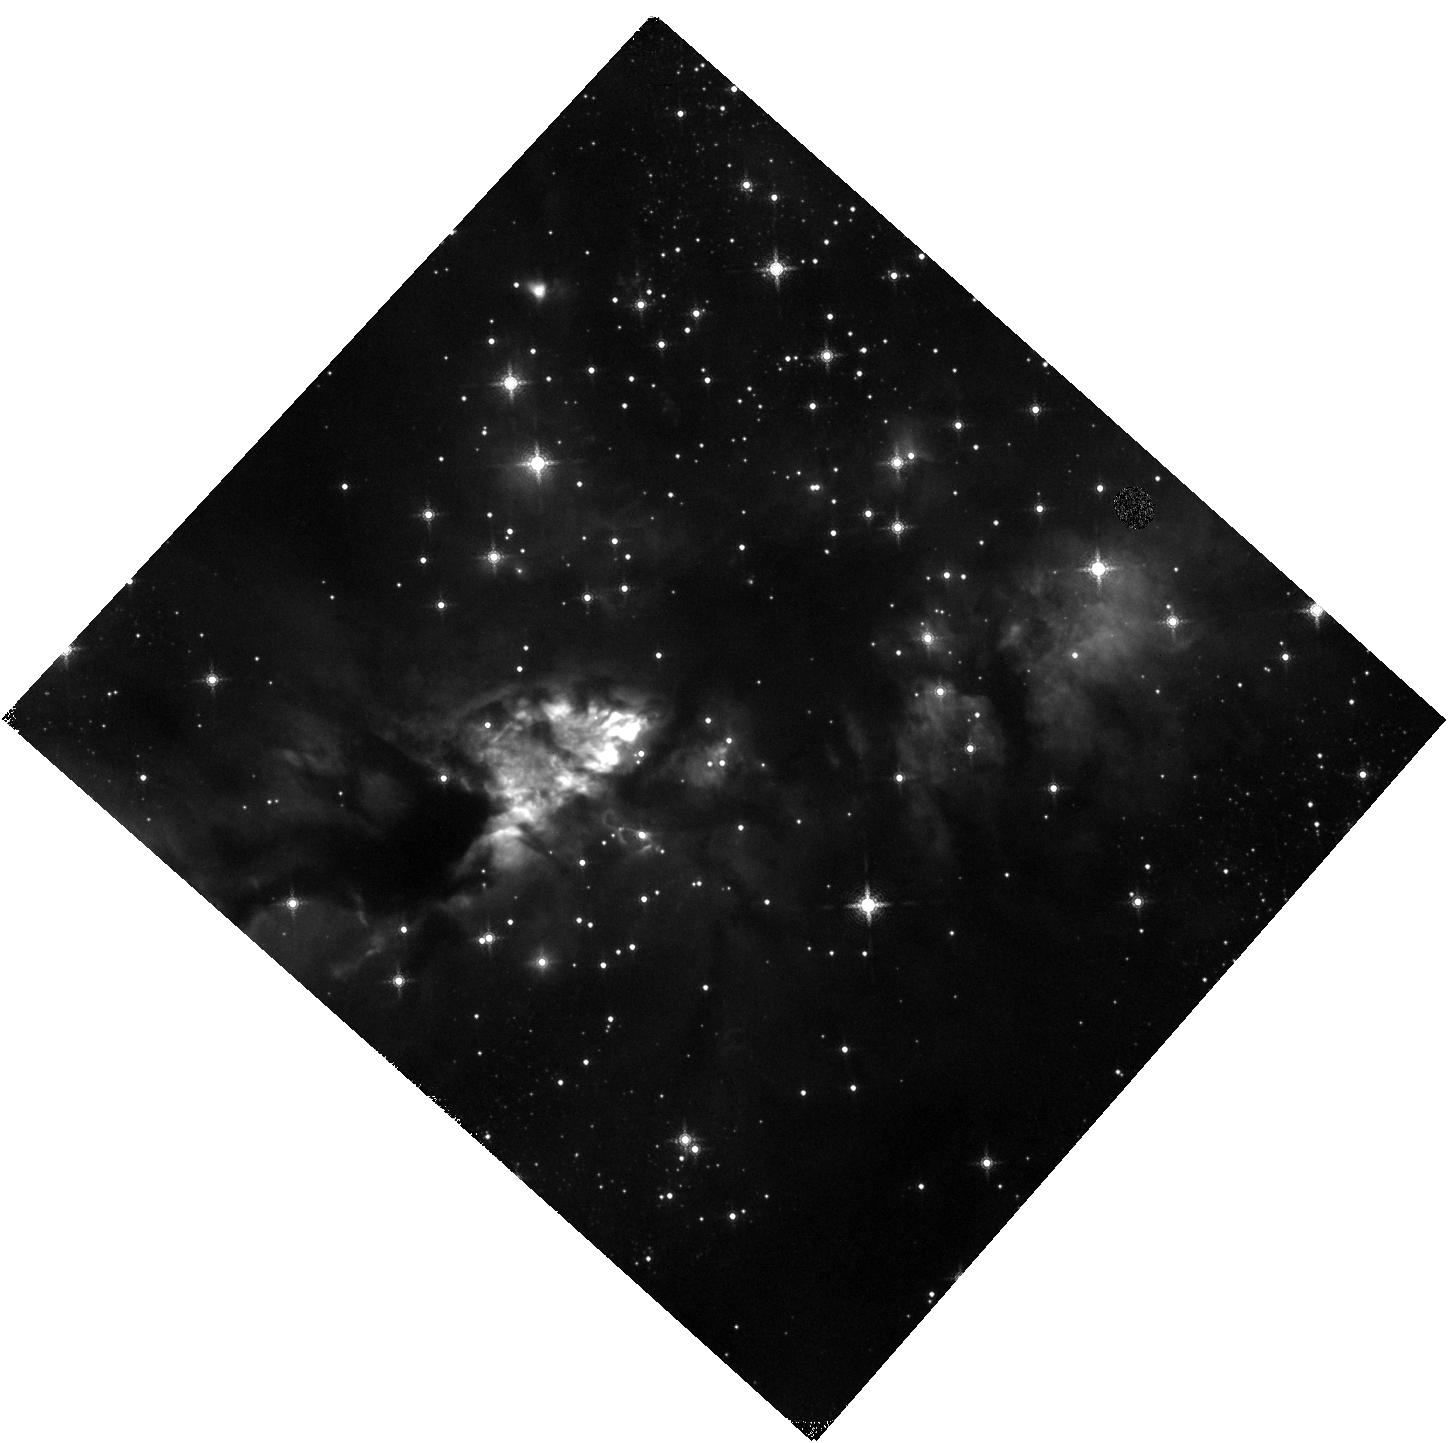
Target: IRAS16562-3959
Instrument: WFC3/IR
Filter: F164N
Exposure: 15 min
Observation ID: hst_17086_03_wfc3_ir_f164n_ievy03

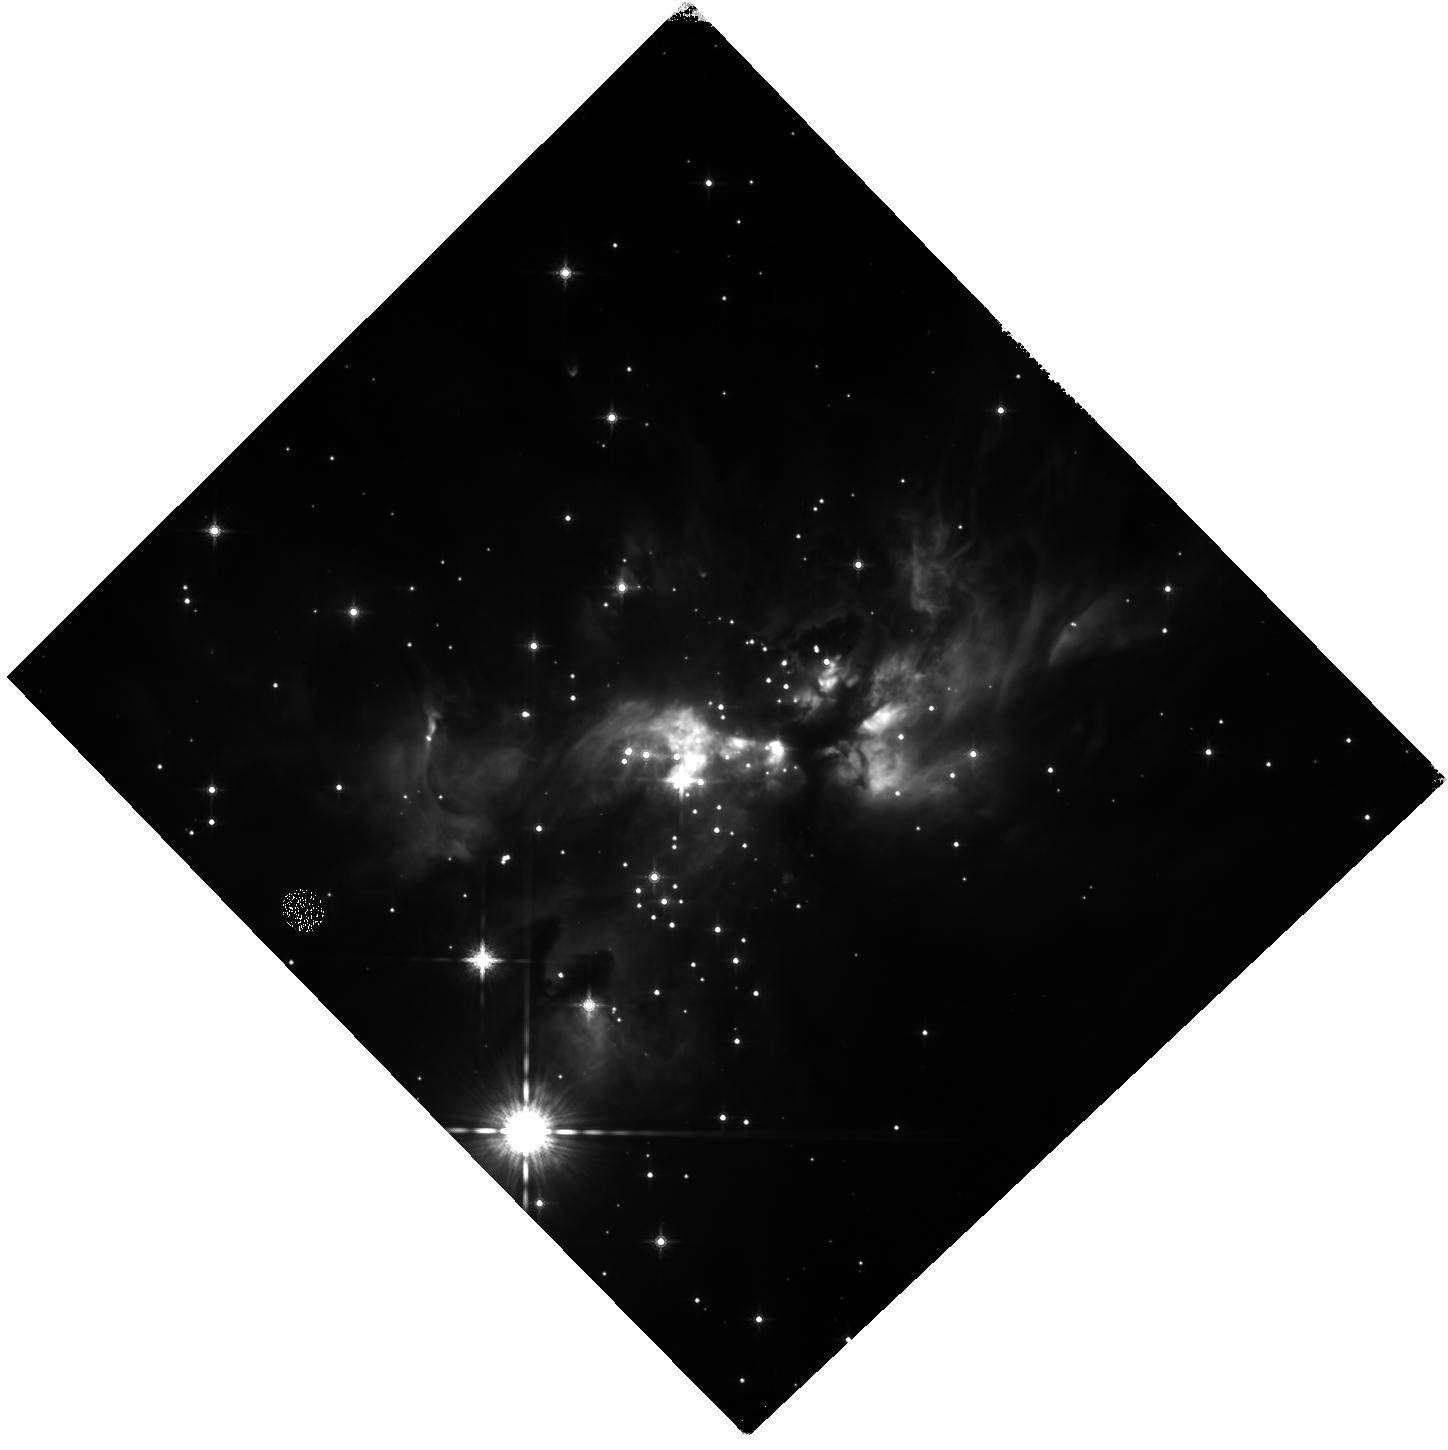
Target: AFGL5180
Instrument: WFC3/IR
Filter: F160W
Exposure: 7 min
Observation ID: hst_17086_02_wfc3_ir_f160w_ievy02

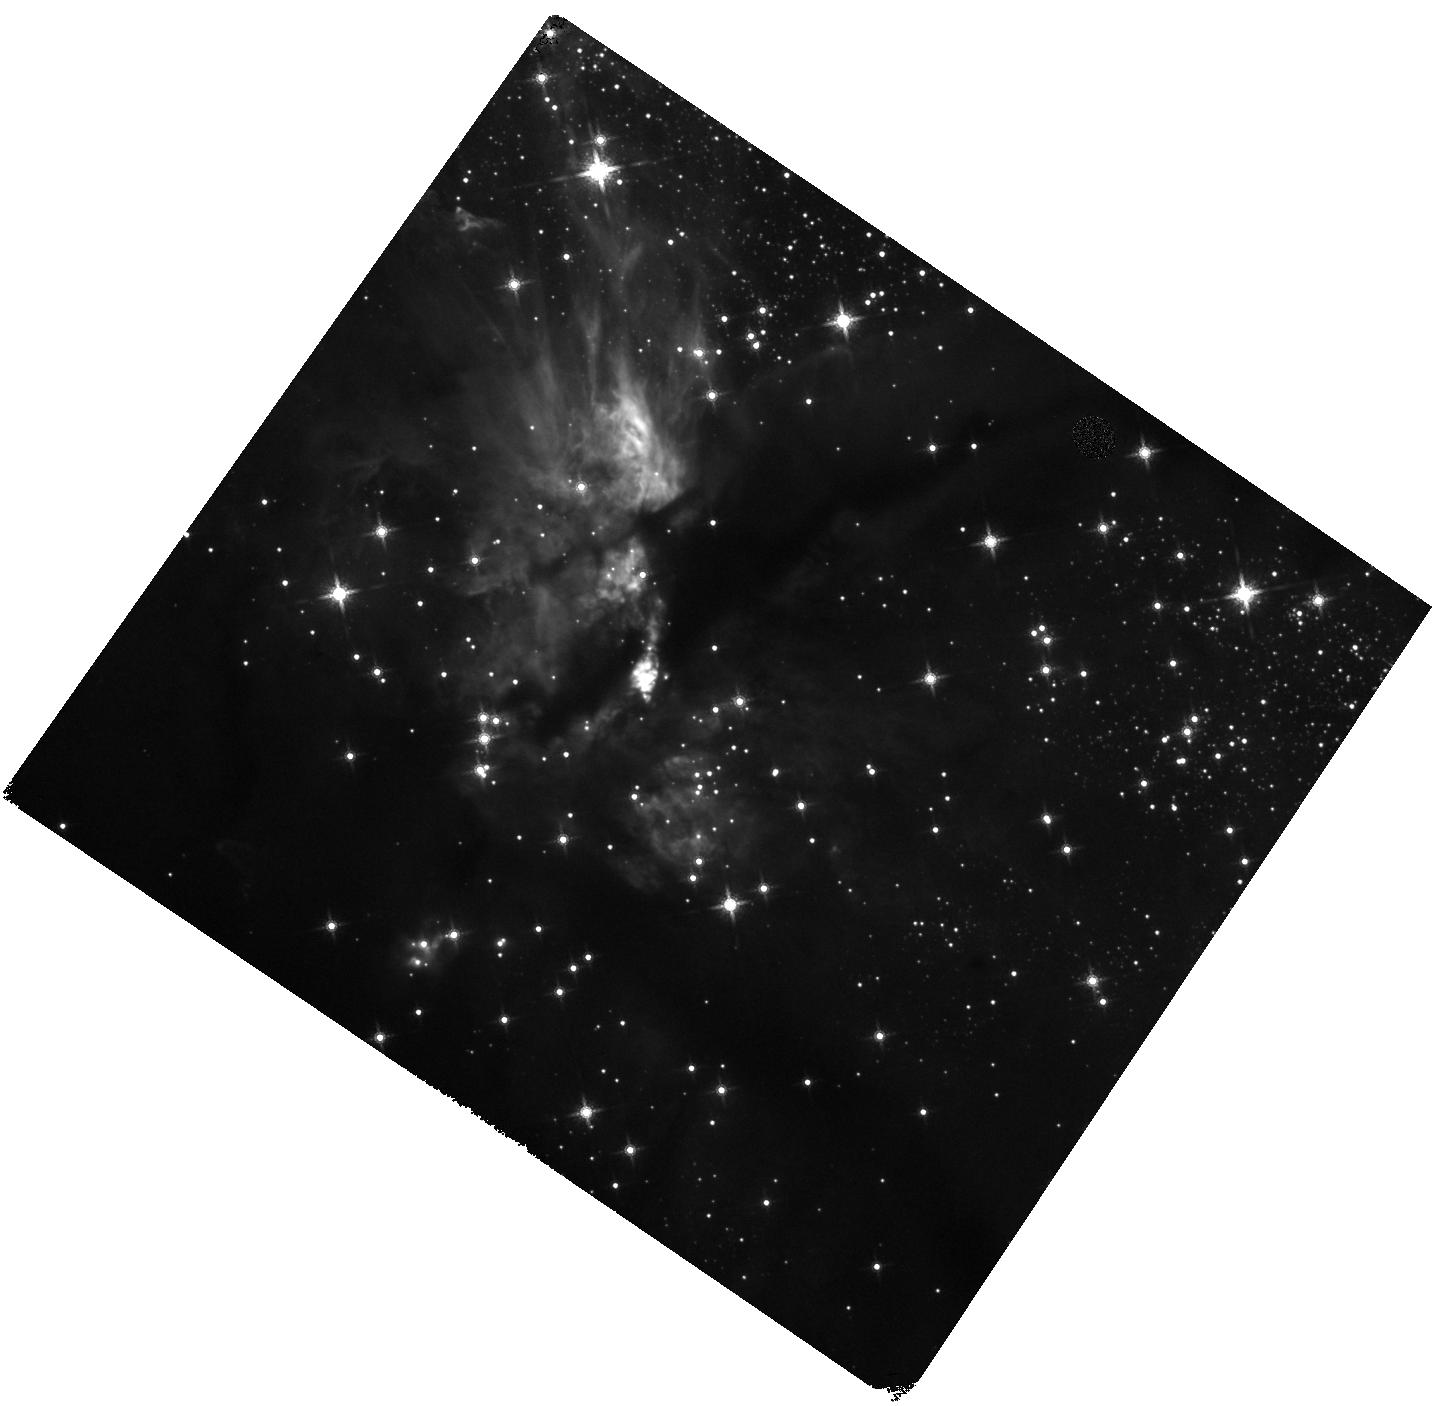
Target: G35.2-0.74N
Instrument: WFC3/IR
Filter: F160W
Exposure: 7 min
Observation ID: hst_17086_01_wfc3_ir_f160w_ievy01

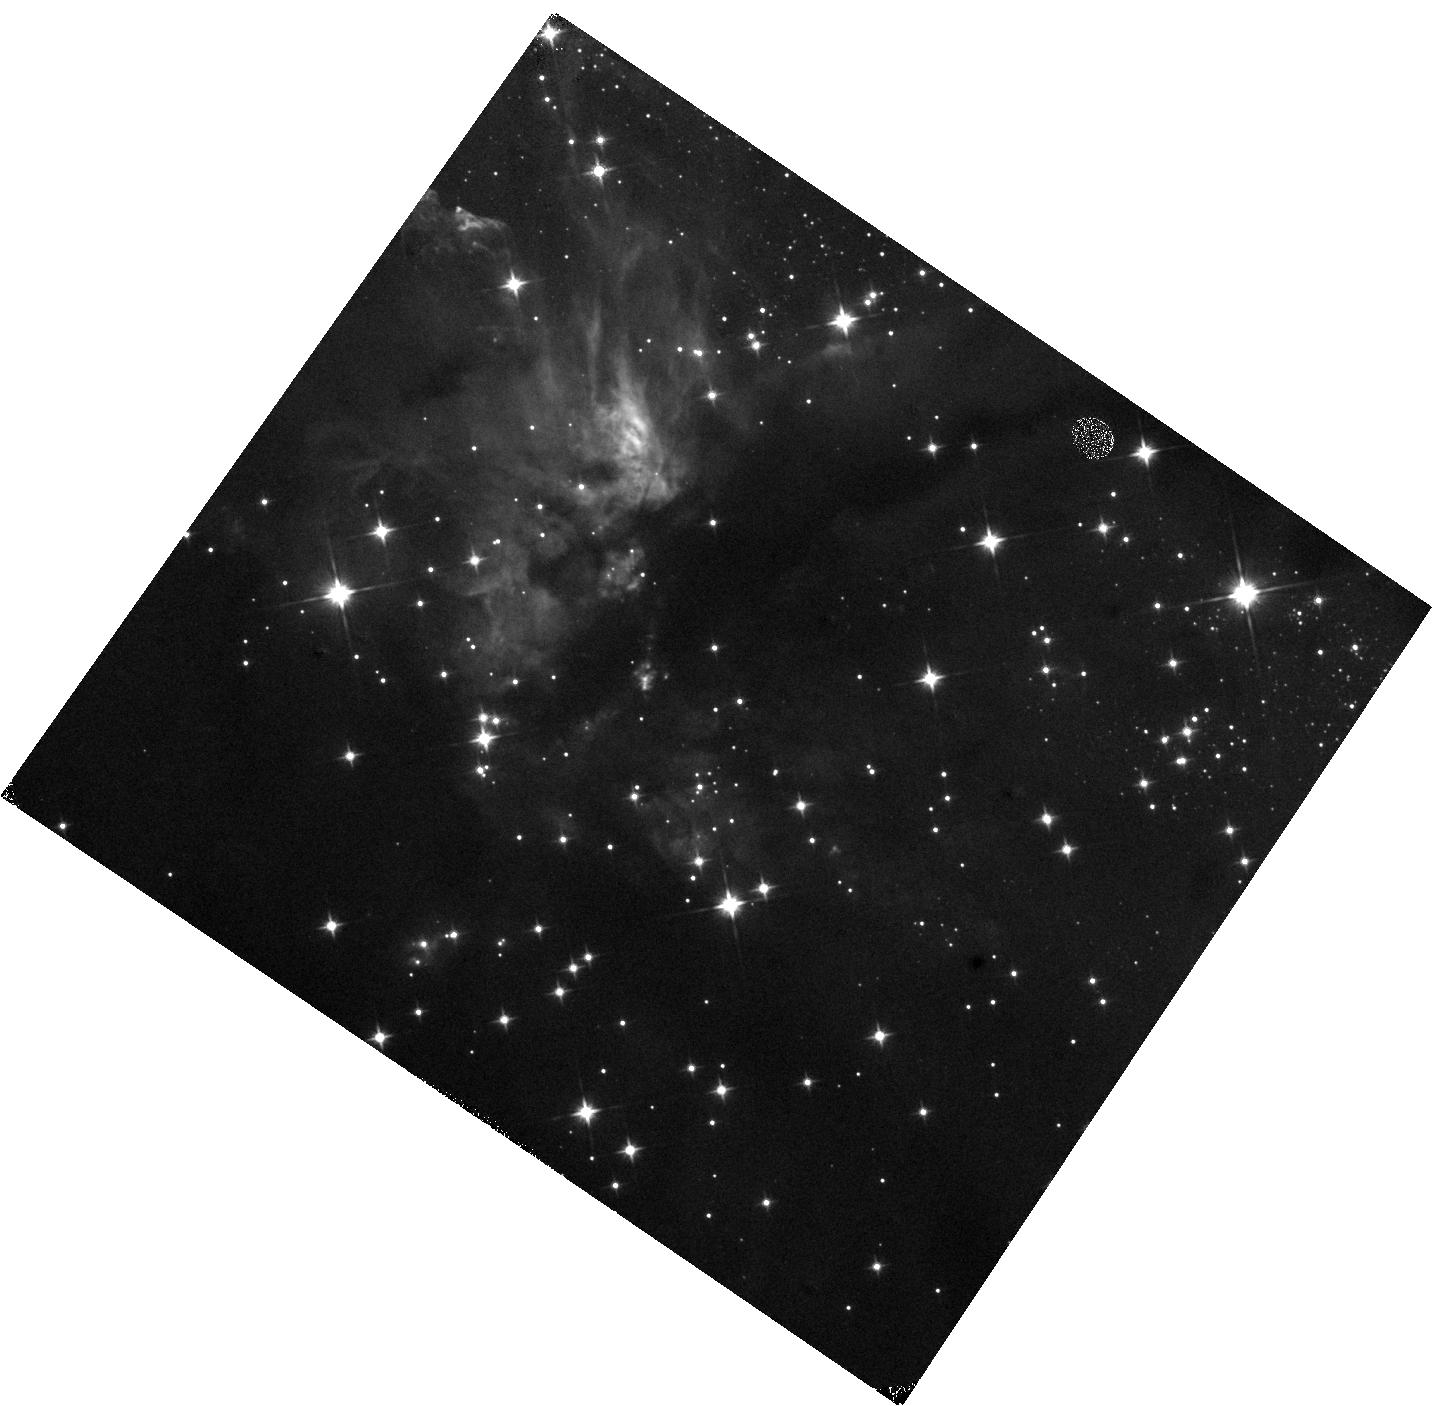
Target: G35.2-0.74N
Instrument: WFC3/IR
Filter: F110W
Exposure: 5 min
Observation ID: hst_17086_01_wfc3_ir_f110w_ievy01

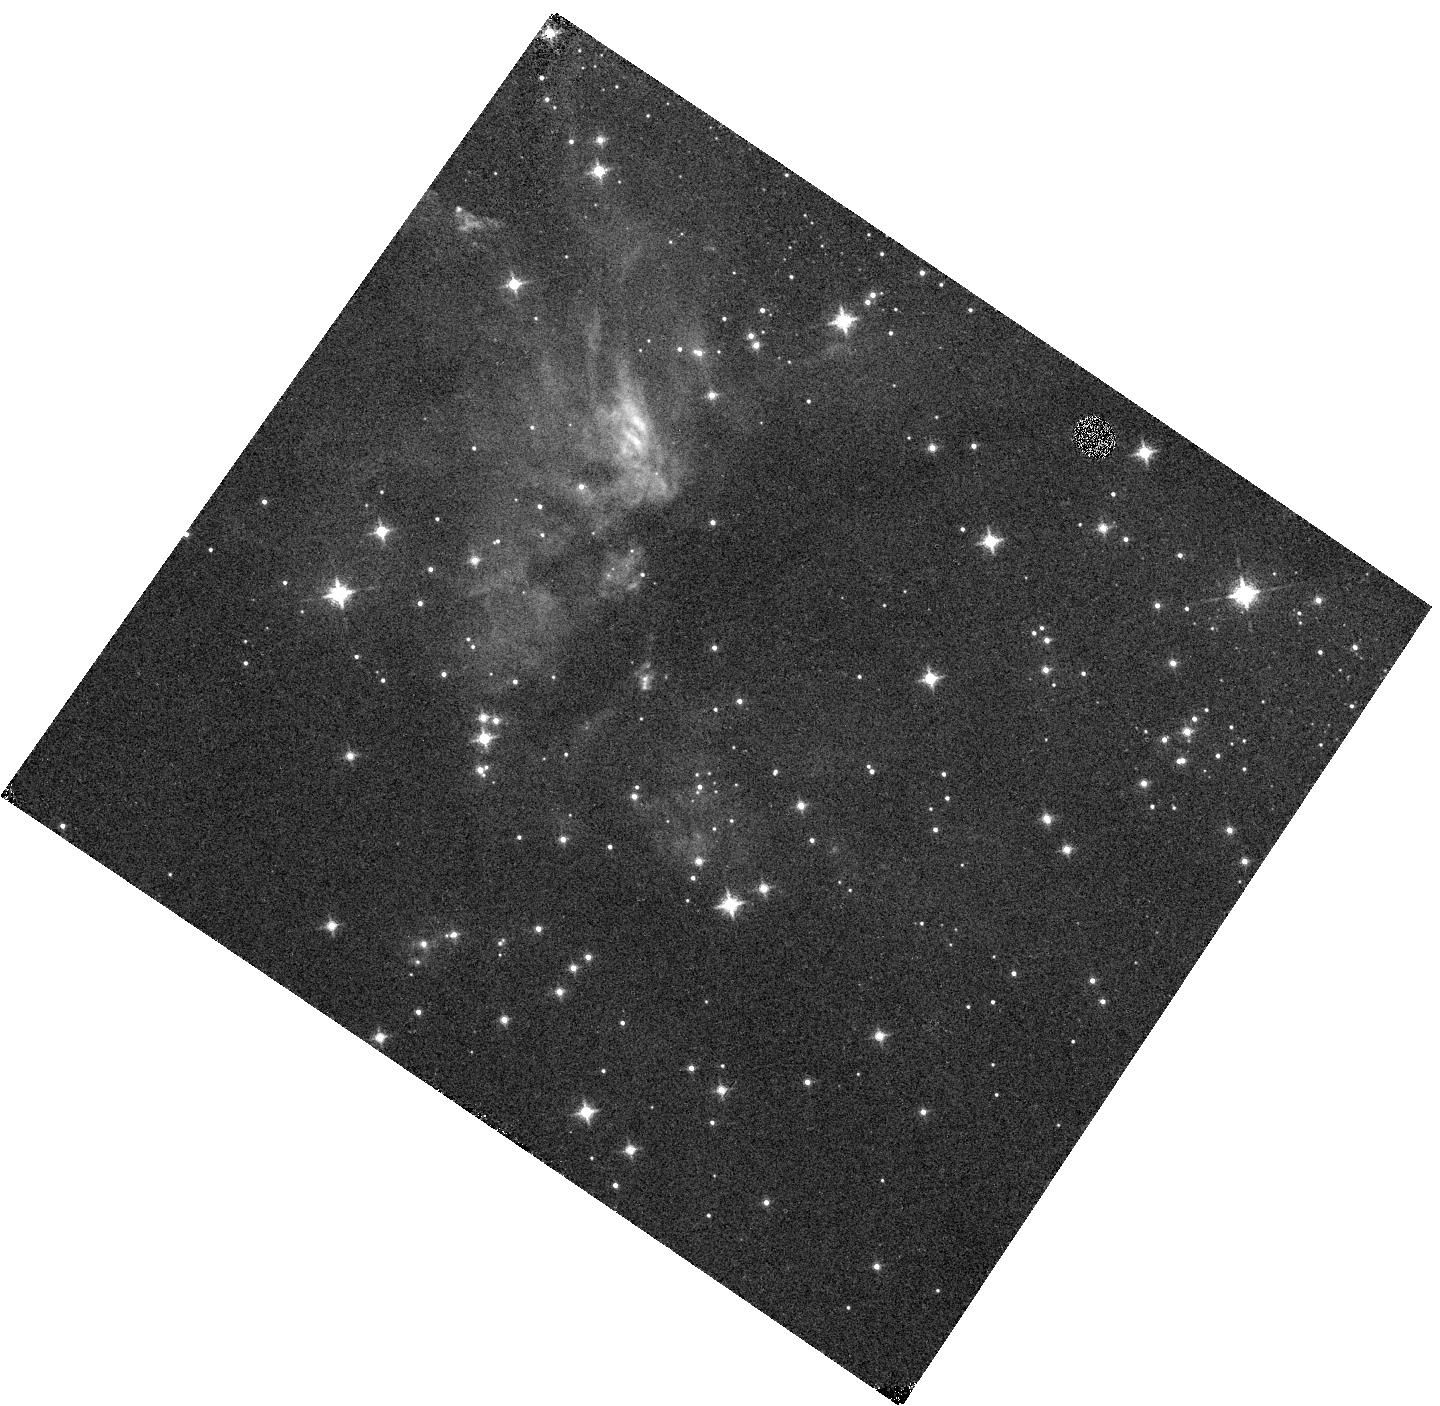
Target: G35.2-0.74N
Instrument: WFC3/IR
Filter: F128N
Exposure: 12 min
Observation ID: hst_17086_01_wfc3_ir_f128n_ievy01

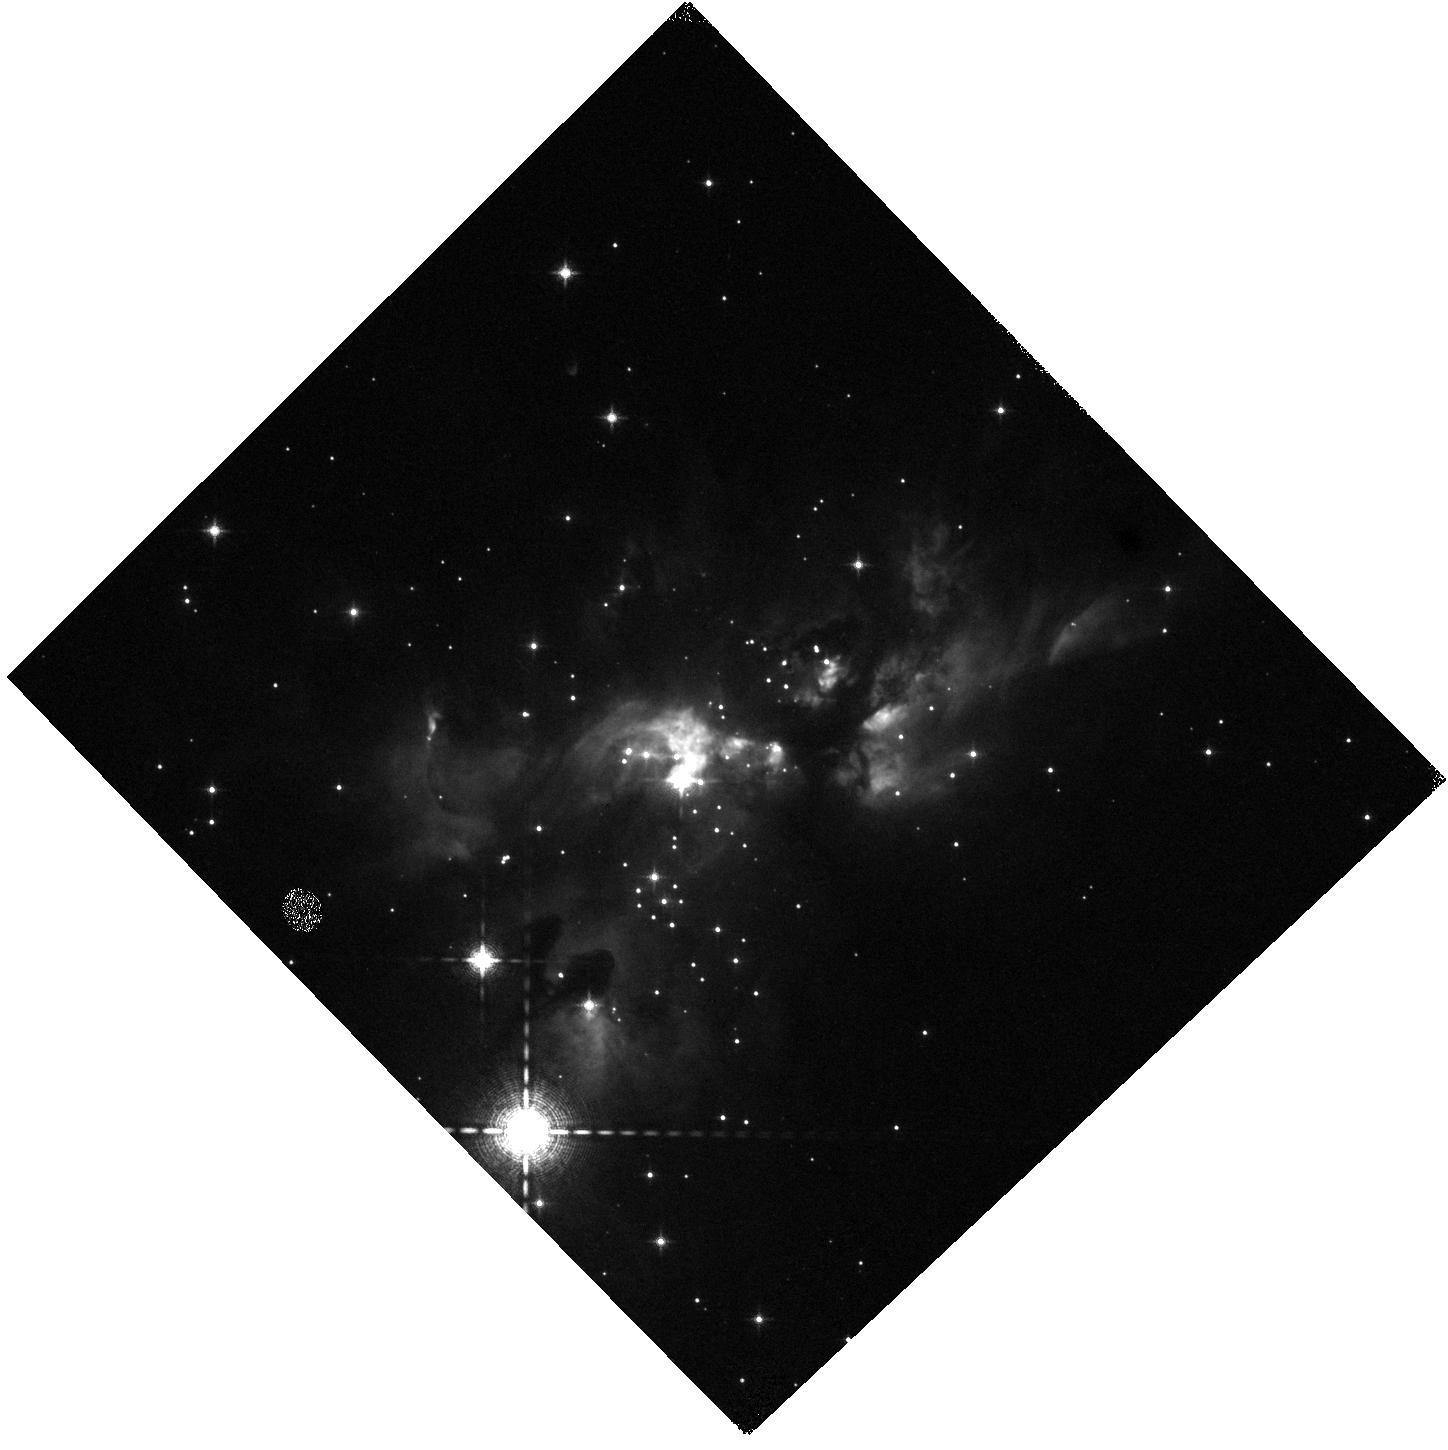
Target: AFGL5180
Instrument: WFC3/IR
Filter: F128N
Exposure: 12 min
Observation ID: hst_17086_02_wfc3_ir_f128n_ievy02

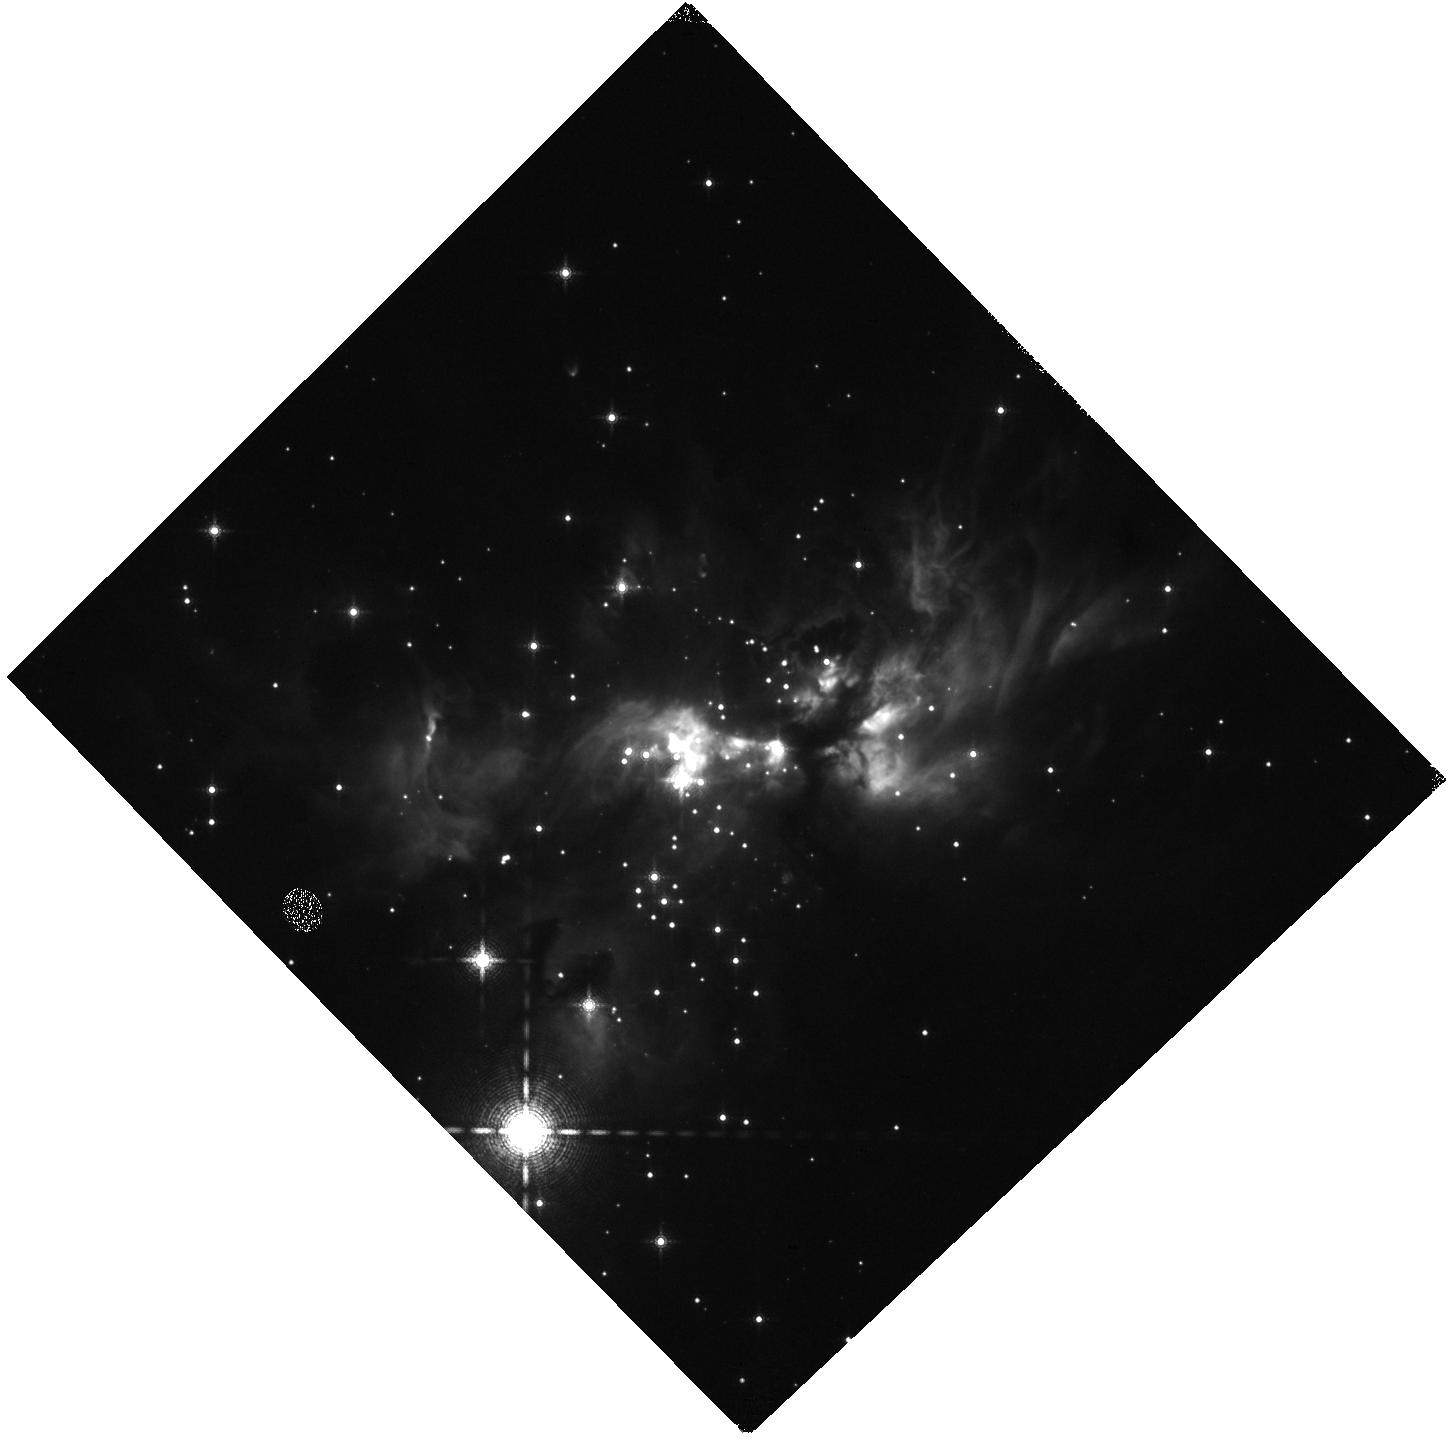
Target: AFGL5180
Instrument: WFC3/IR
Filter: F164N
Exposure: 15 min
Observation ID: hst_17086_02_wfc3_ir_f164n_ievy02

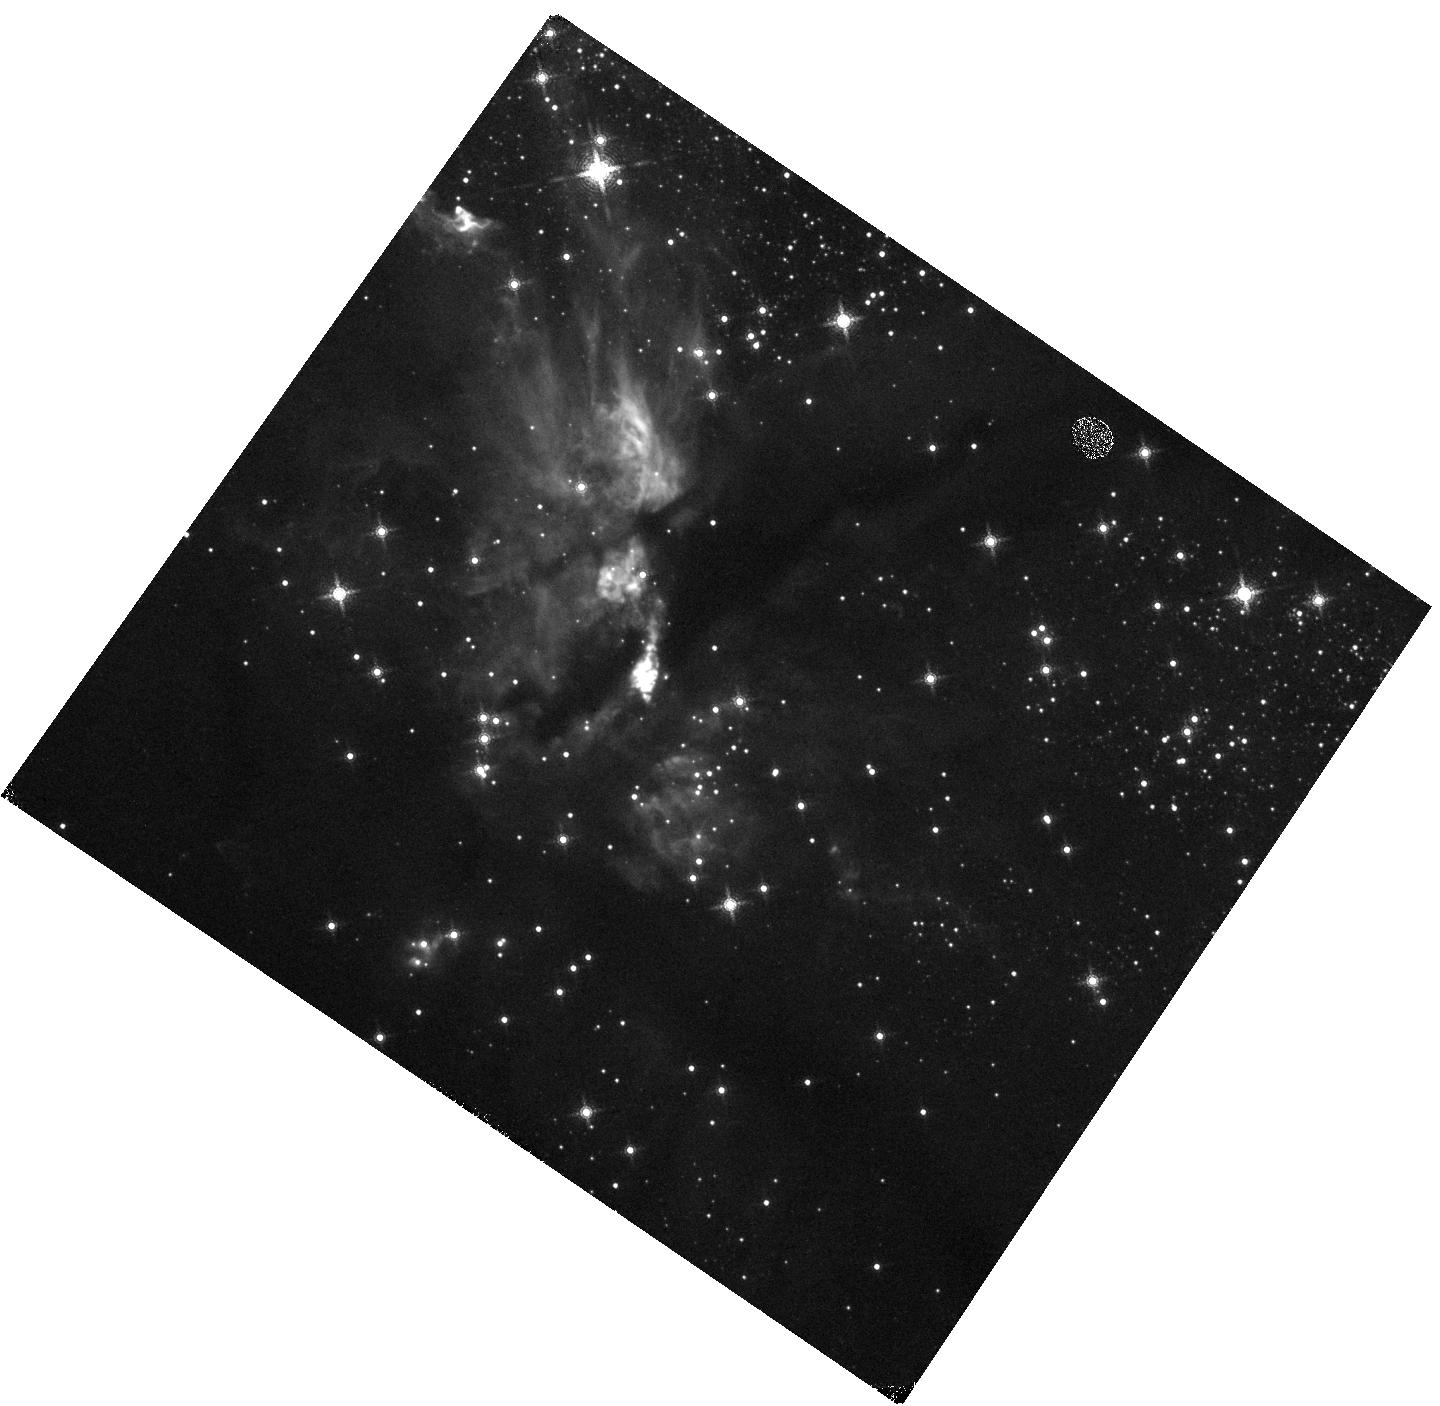
Target: G35.2-0.74N
Instrument: WFC3/IR
Filter: F164N
Exposure: 15 min
Observation ID: hst_17086_01_wfc3_ir_f164n_ievy01

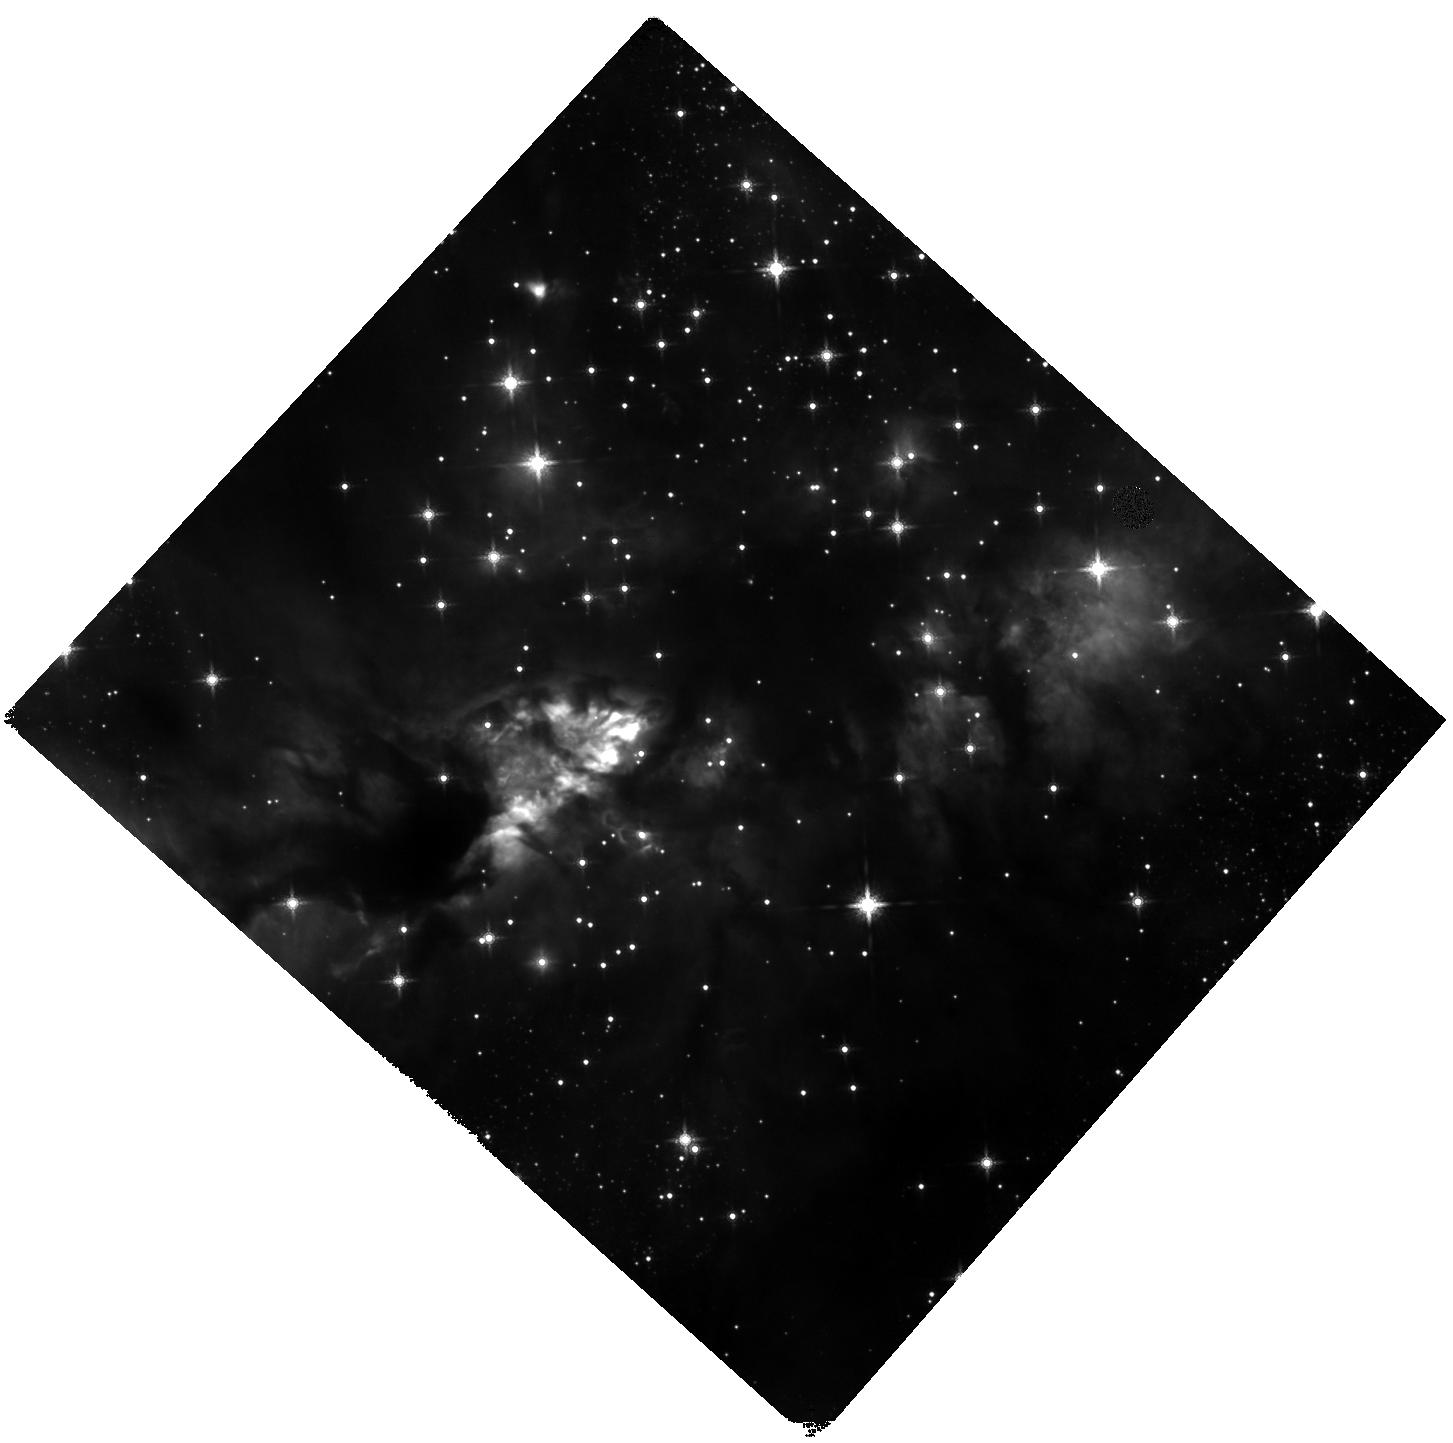
Target: IRAS16562-3959
Instrument: WFC3/IR
Filter: F160W
Exposure: 7 min
Observation ID: hst_17086_03_wfc3_ir_f160w_ievy03

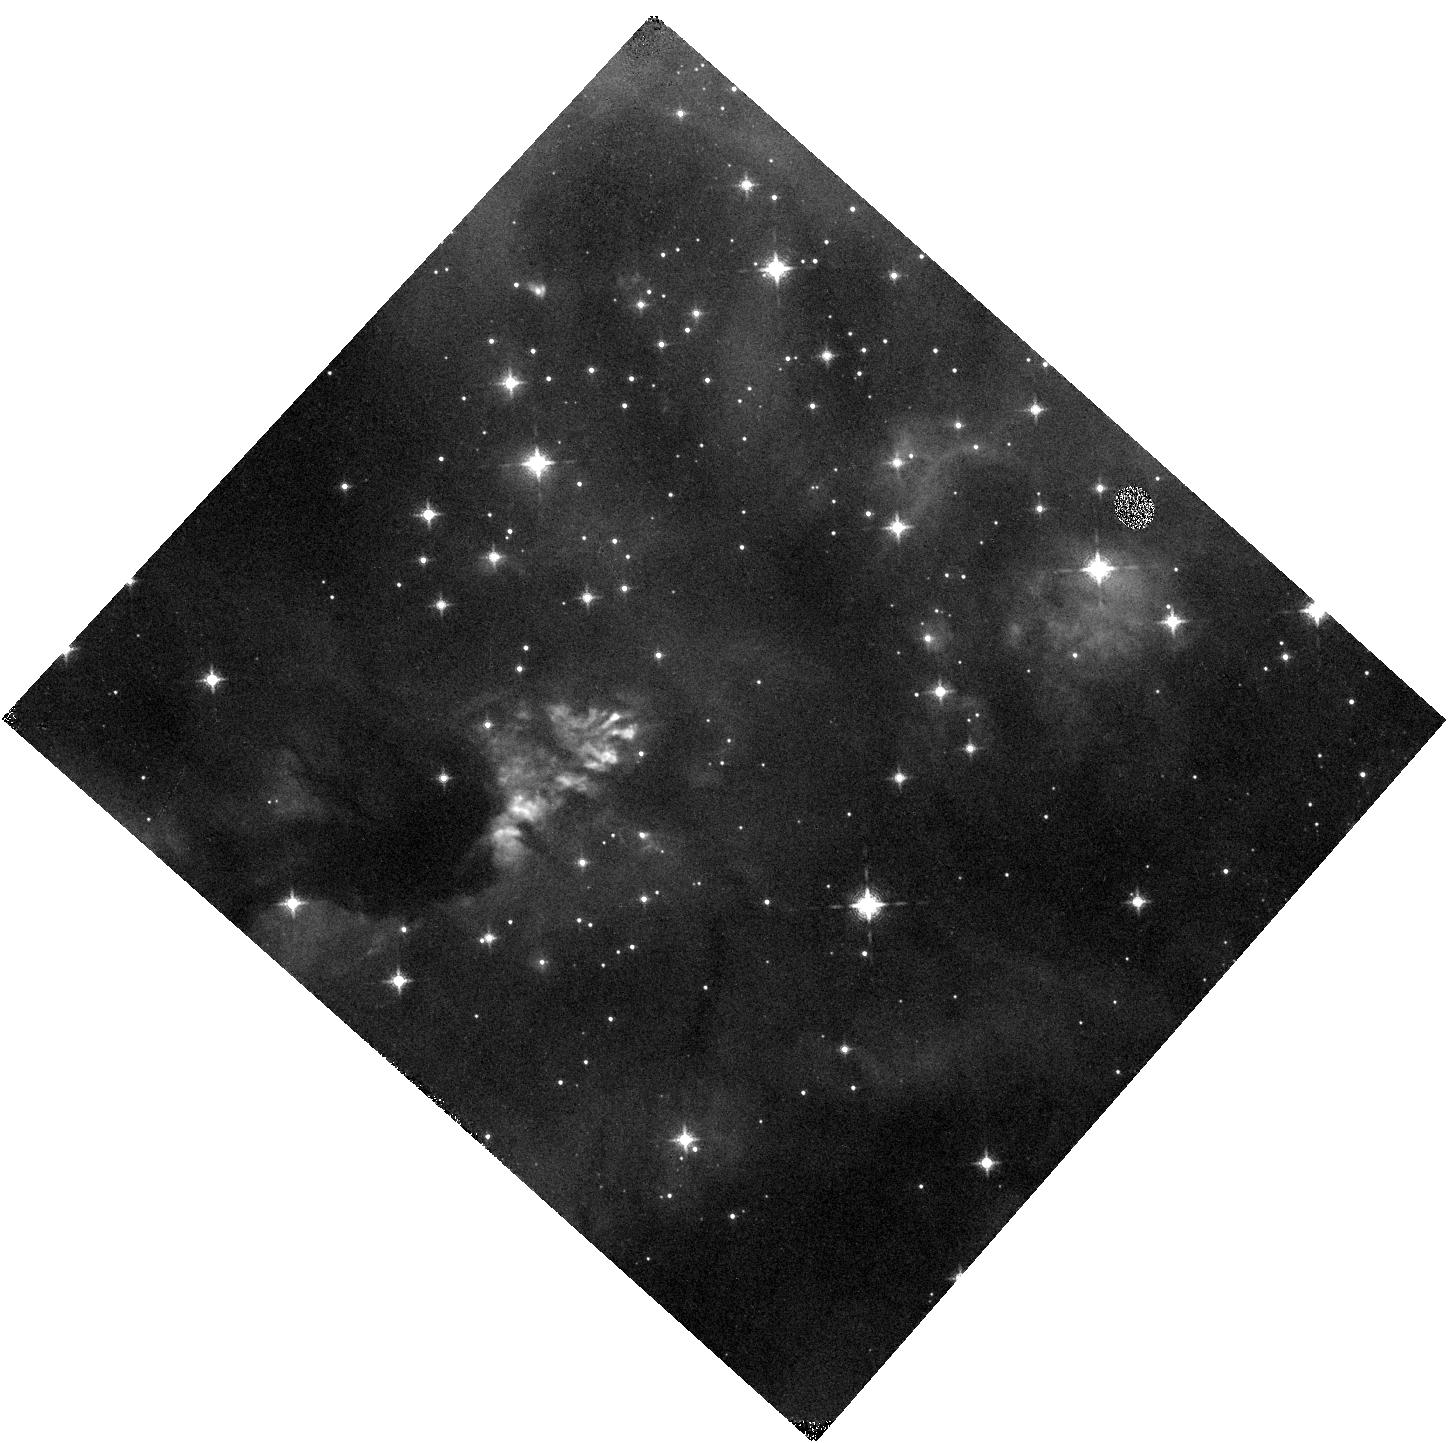
Target: IRAS16562-3959
Instrument: WFC3/IR
Filter: F128N
Exposure: 12 min
Observation ID: hst_17086_03_wfc3_ir_f128n_ievy03

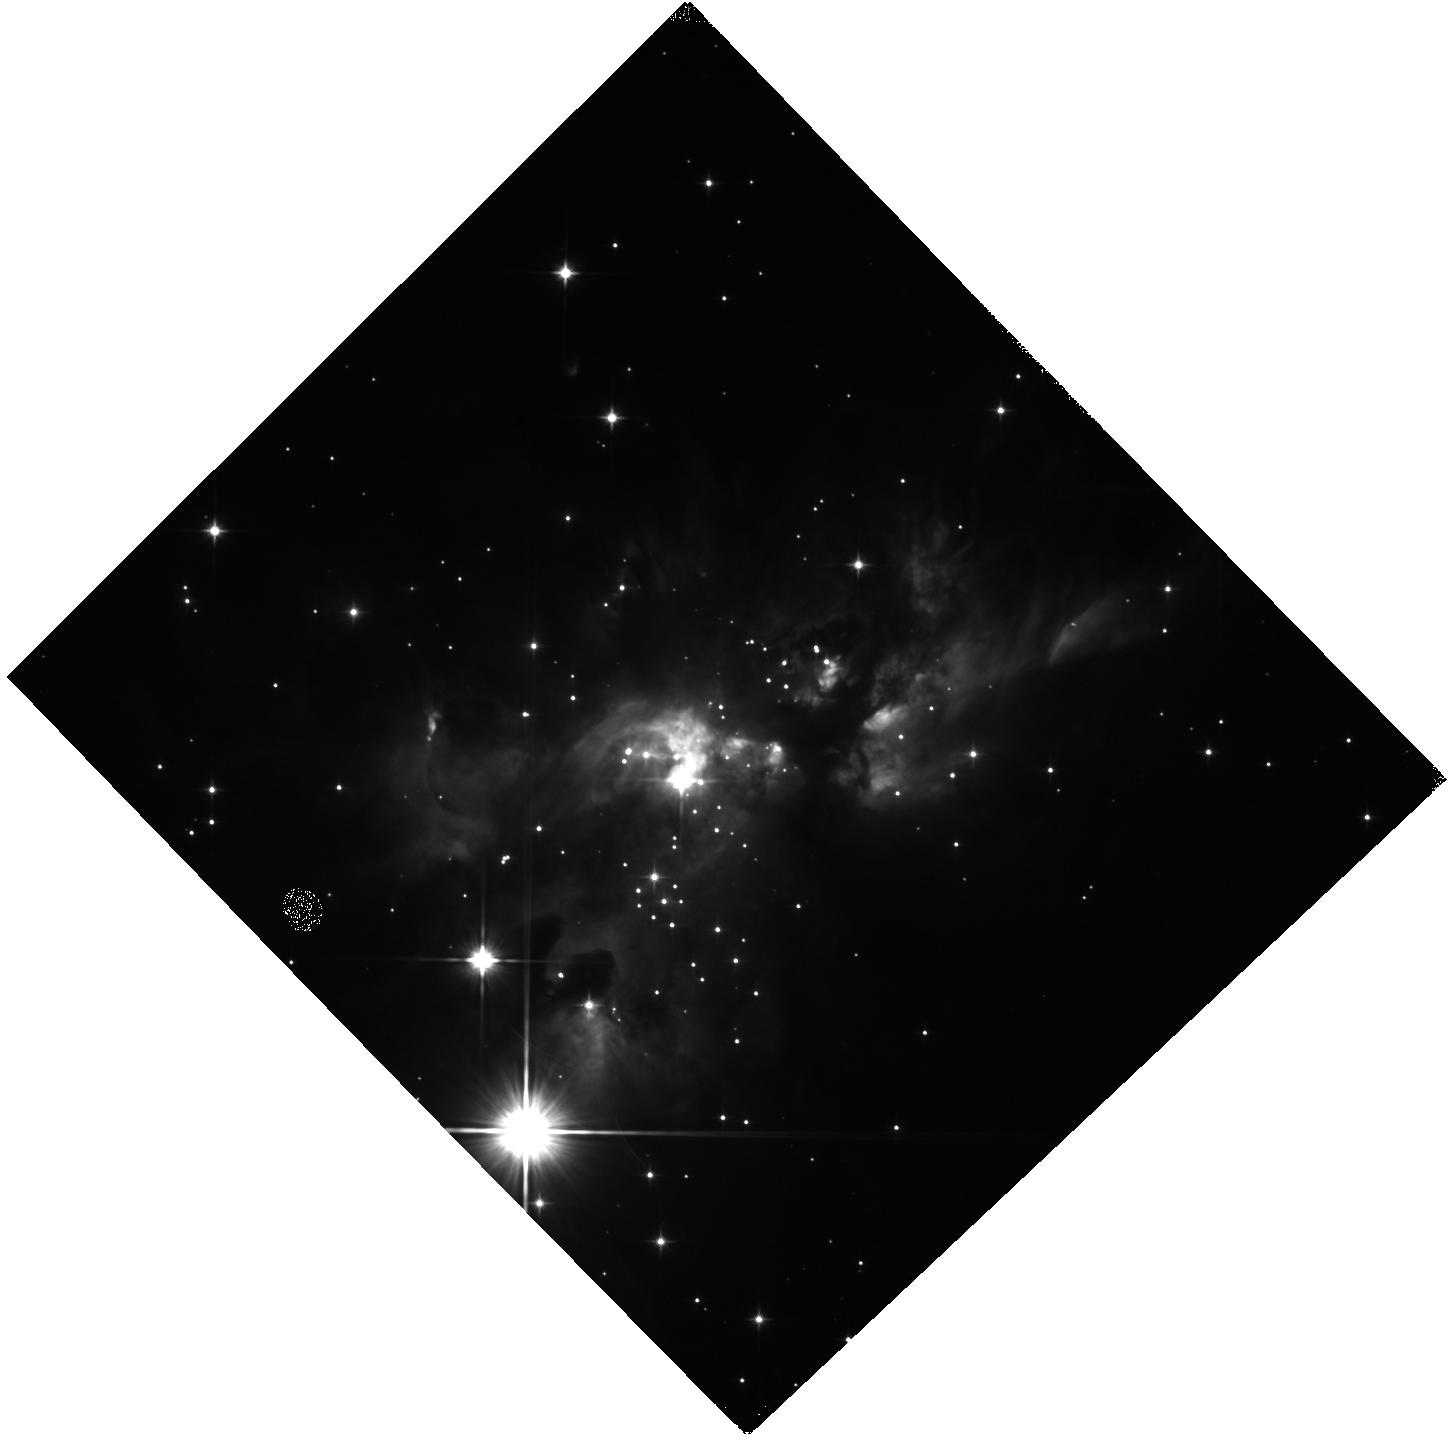
Target: AFGL5180
Instrument: WFC3/IR
Filter: F110W
Exposure: 5 min
Observation ID: hst_17086_02_wfc3_ir_f110w_ievy02

Blowin in the Wind - Proper Motion Kinematics of Massive Protostellar Outflows (PI: Fedriani, Ruben)

The answer to the question of how massive stars form may be blowing in the winds that they launch during their main accretion phase. Such winds are expected to have terminal velocities similar to the escape speed of their launching region from the inner disk near the protostellar surface, which can be greater than 1000 km/s. Here we propose to re-observe three massive protostars that were imaged by HST WFC3/IR in 2016 to measure the expected proper motion of outflow knots, especially as traced by [FeII]. The measurements of the proper motions of these outflow features will be combined with ancillary NIR spectroscopic data to yield the most complete kinematic characterization of the fastest components of massive protostellar outflows. Such data will provide unique and powerful constraints on massive star formation models. This project will also enable proper motion studies of the YSO populations around the massive protostars, i.e., to measure the motion of the protocluster population compared to background field stars and to search for runaway stars. The flux variability of the jet knots, scattered light from the massive protostar, and from low-mass YSOs will also be studied, delivering additional important diagnostics of the outflow and accretion processes.